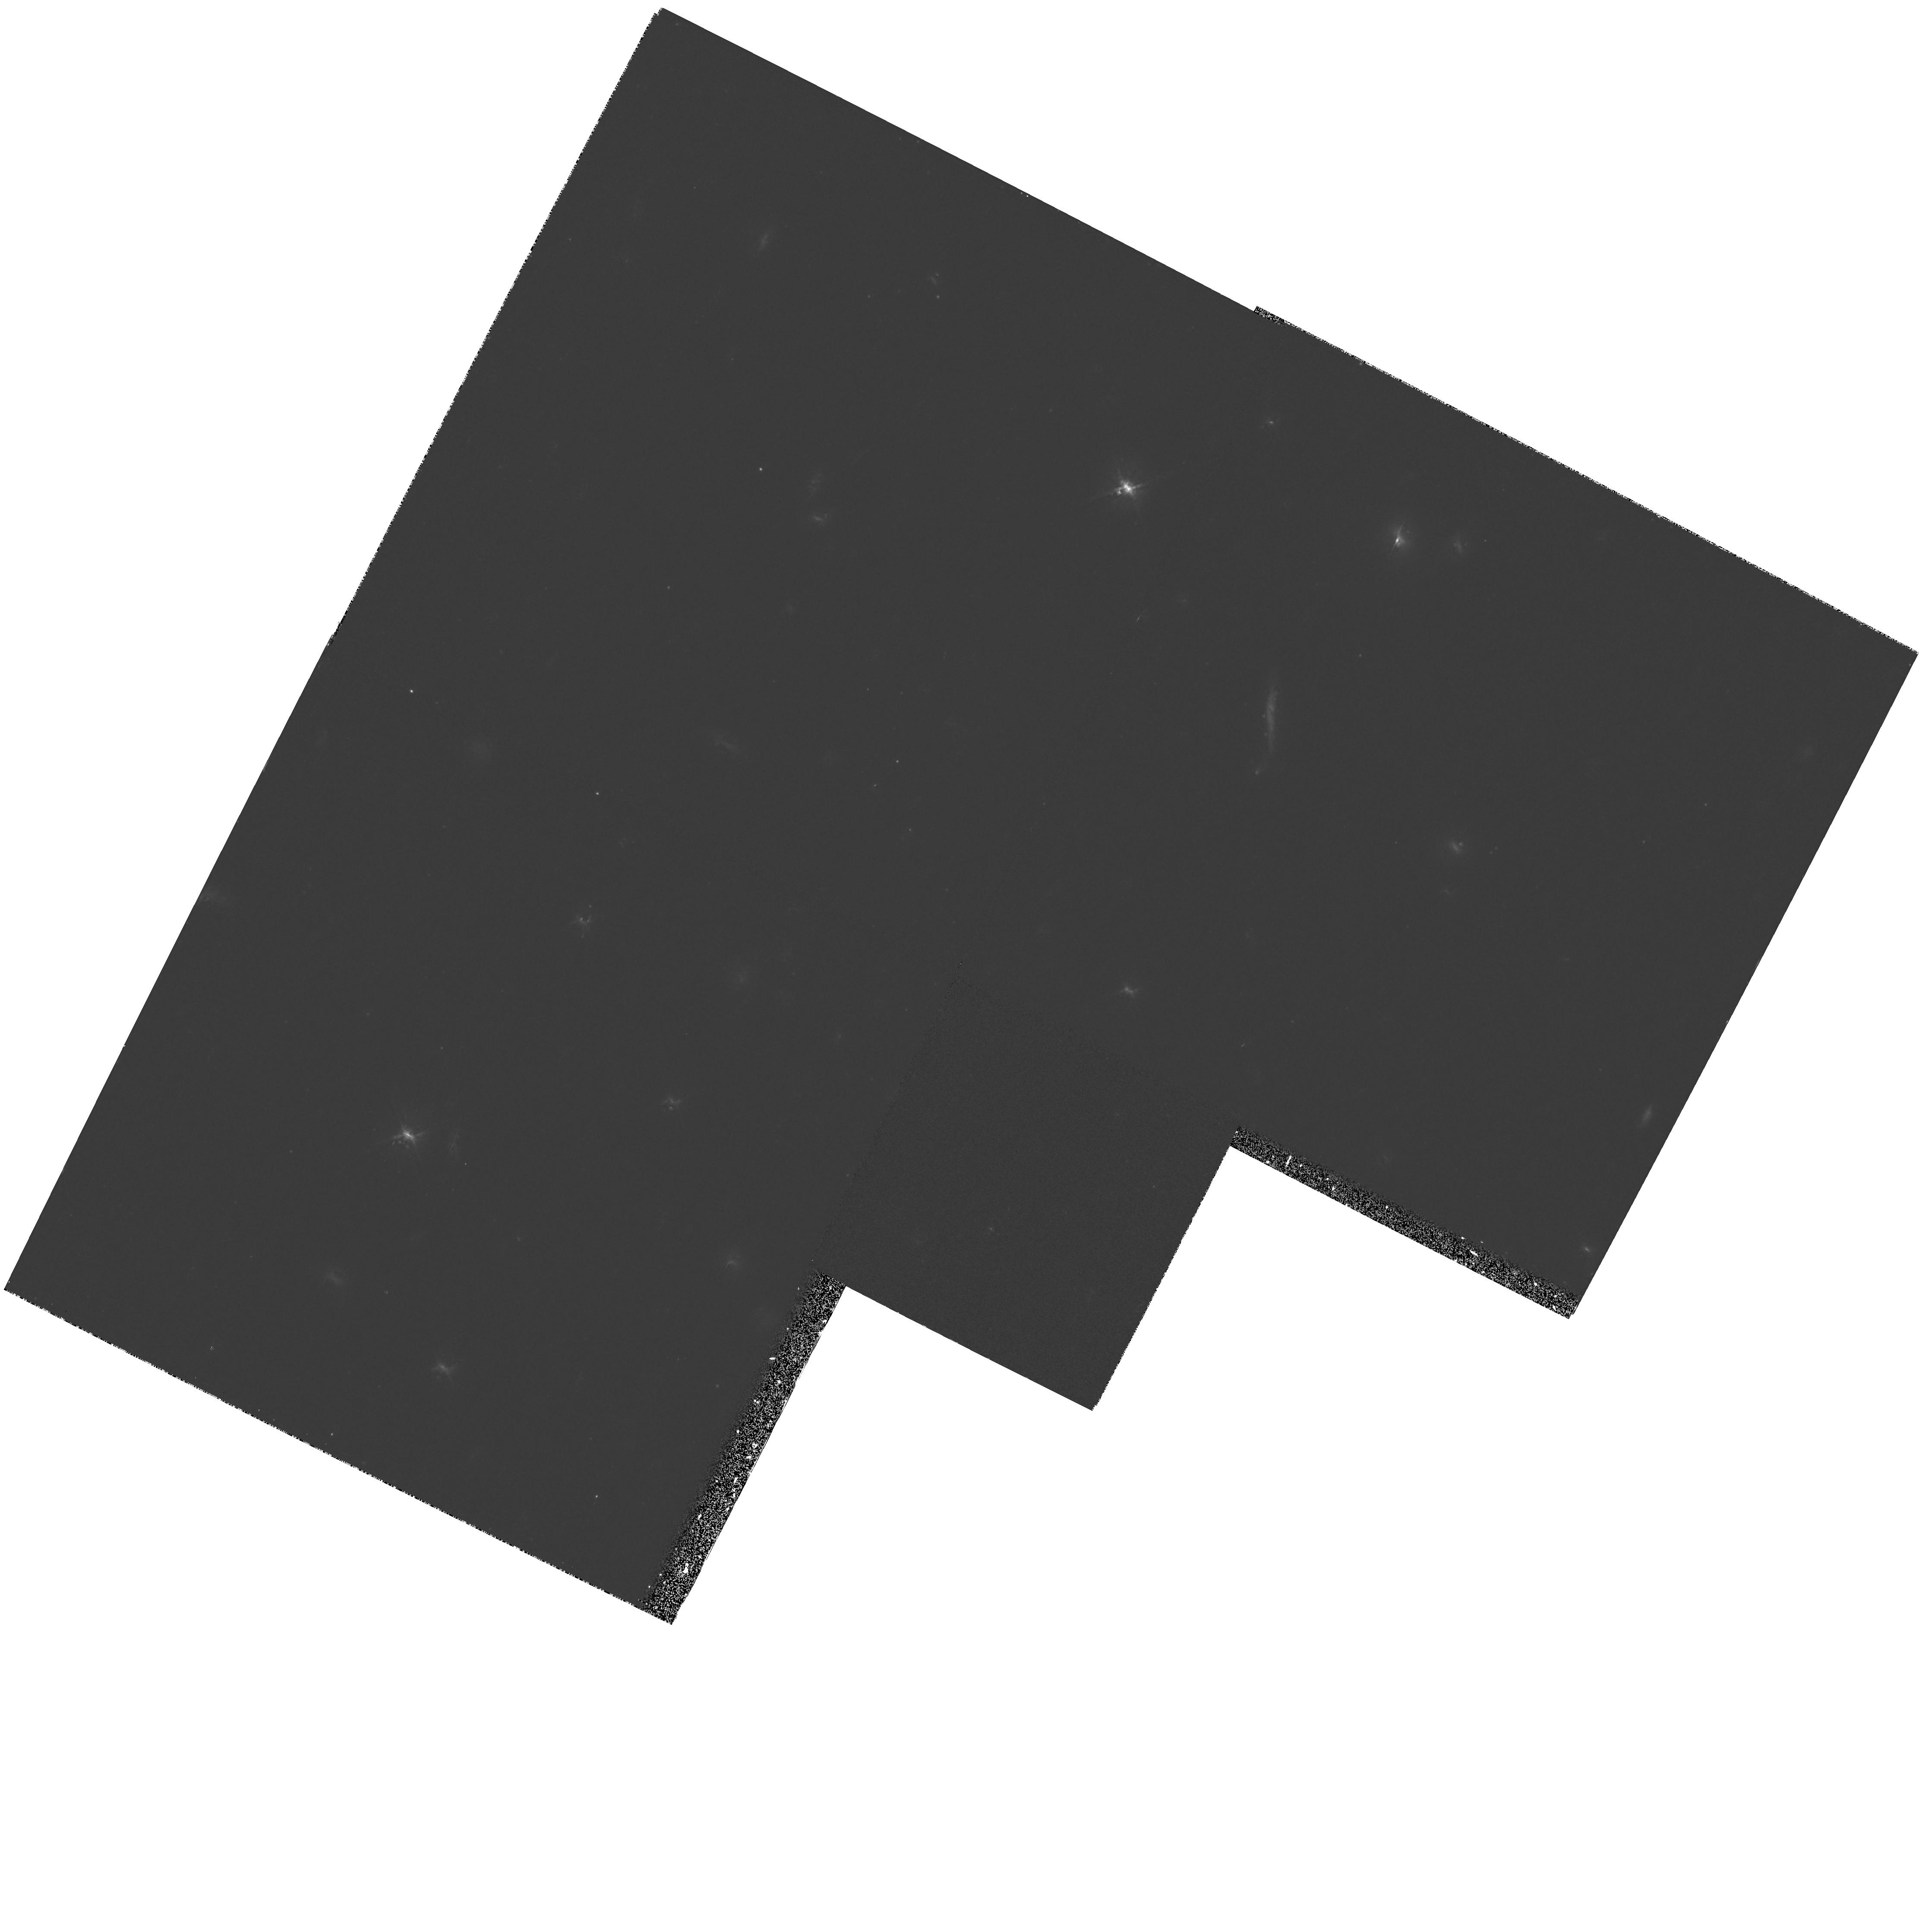
Target: 3C13. Instrument: WFPC2/PC. Filter: F814W. Exposure: 47 min. Observation ID: hst_6235_05_wfpc2_pc_f814w_u2ta05

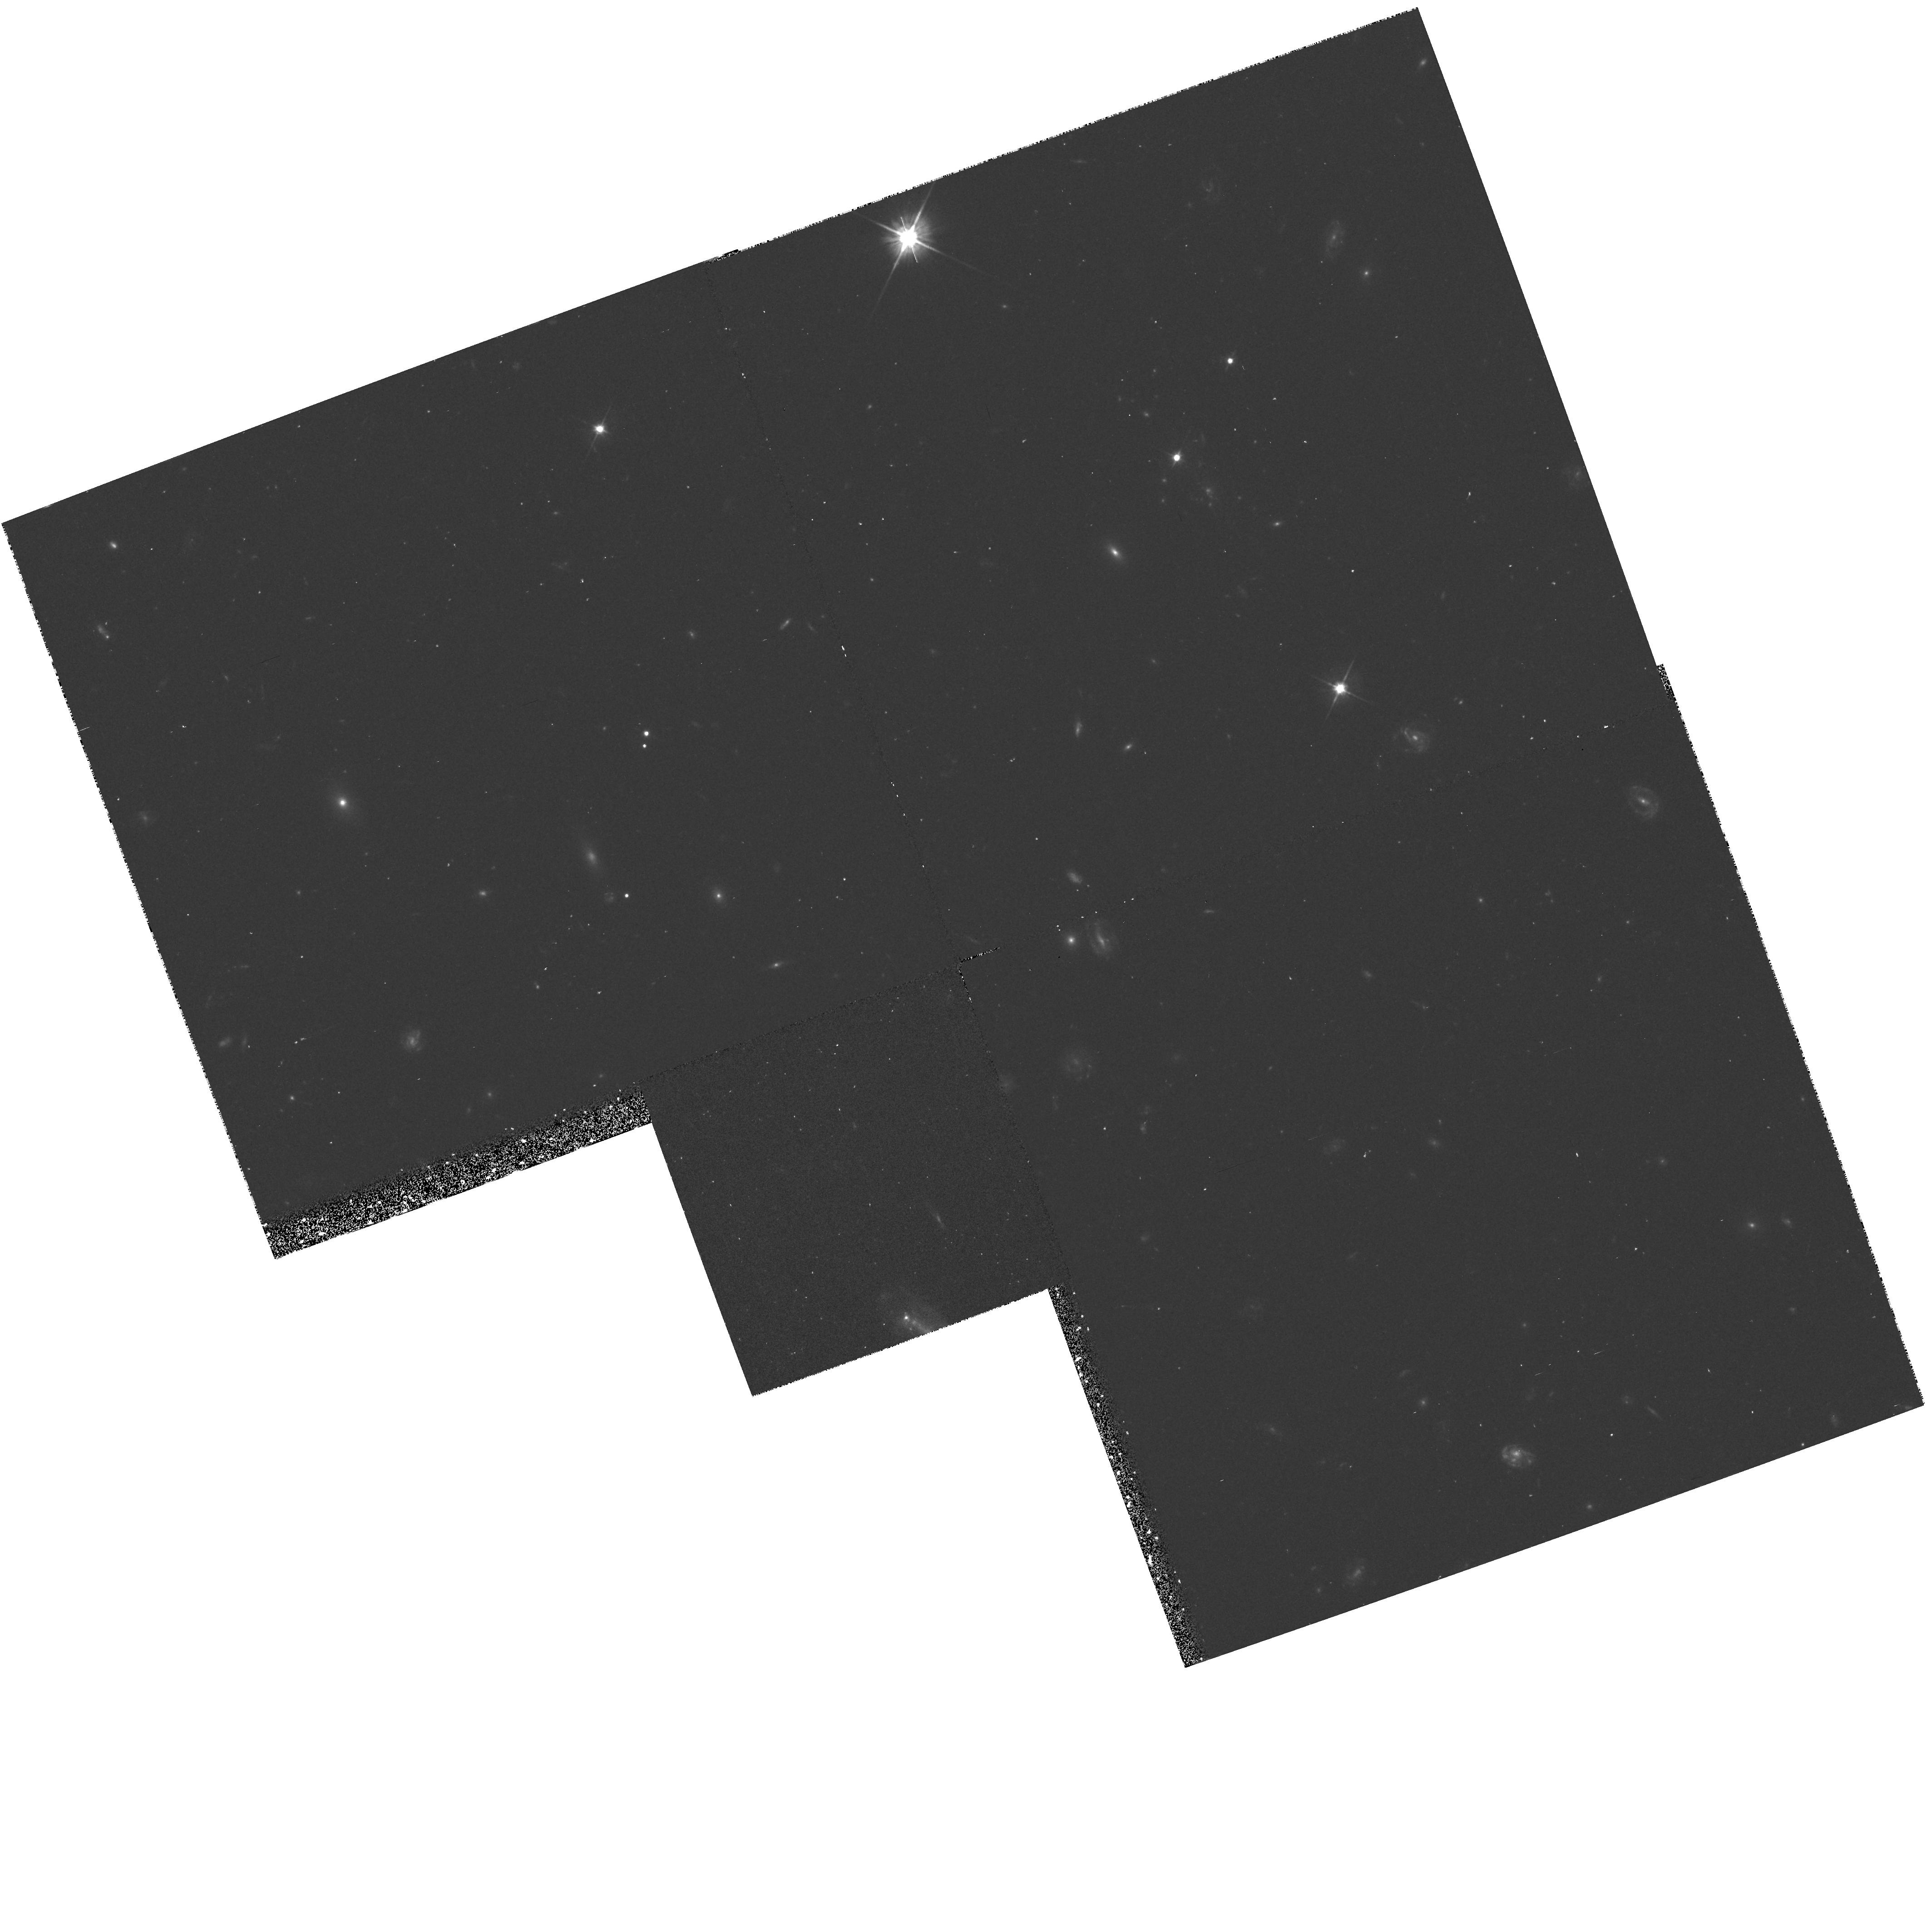
Target: 3C247. Instrument: WFPC2/PC. Filter: F555W. Exposure: 40 min. Observation ID: hst_6235_02_wfpc2_pc_f555w_u2ta02

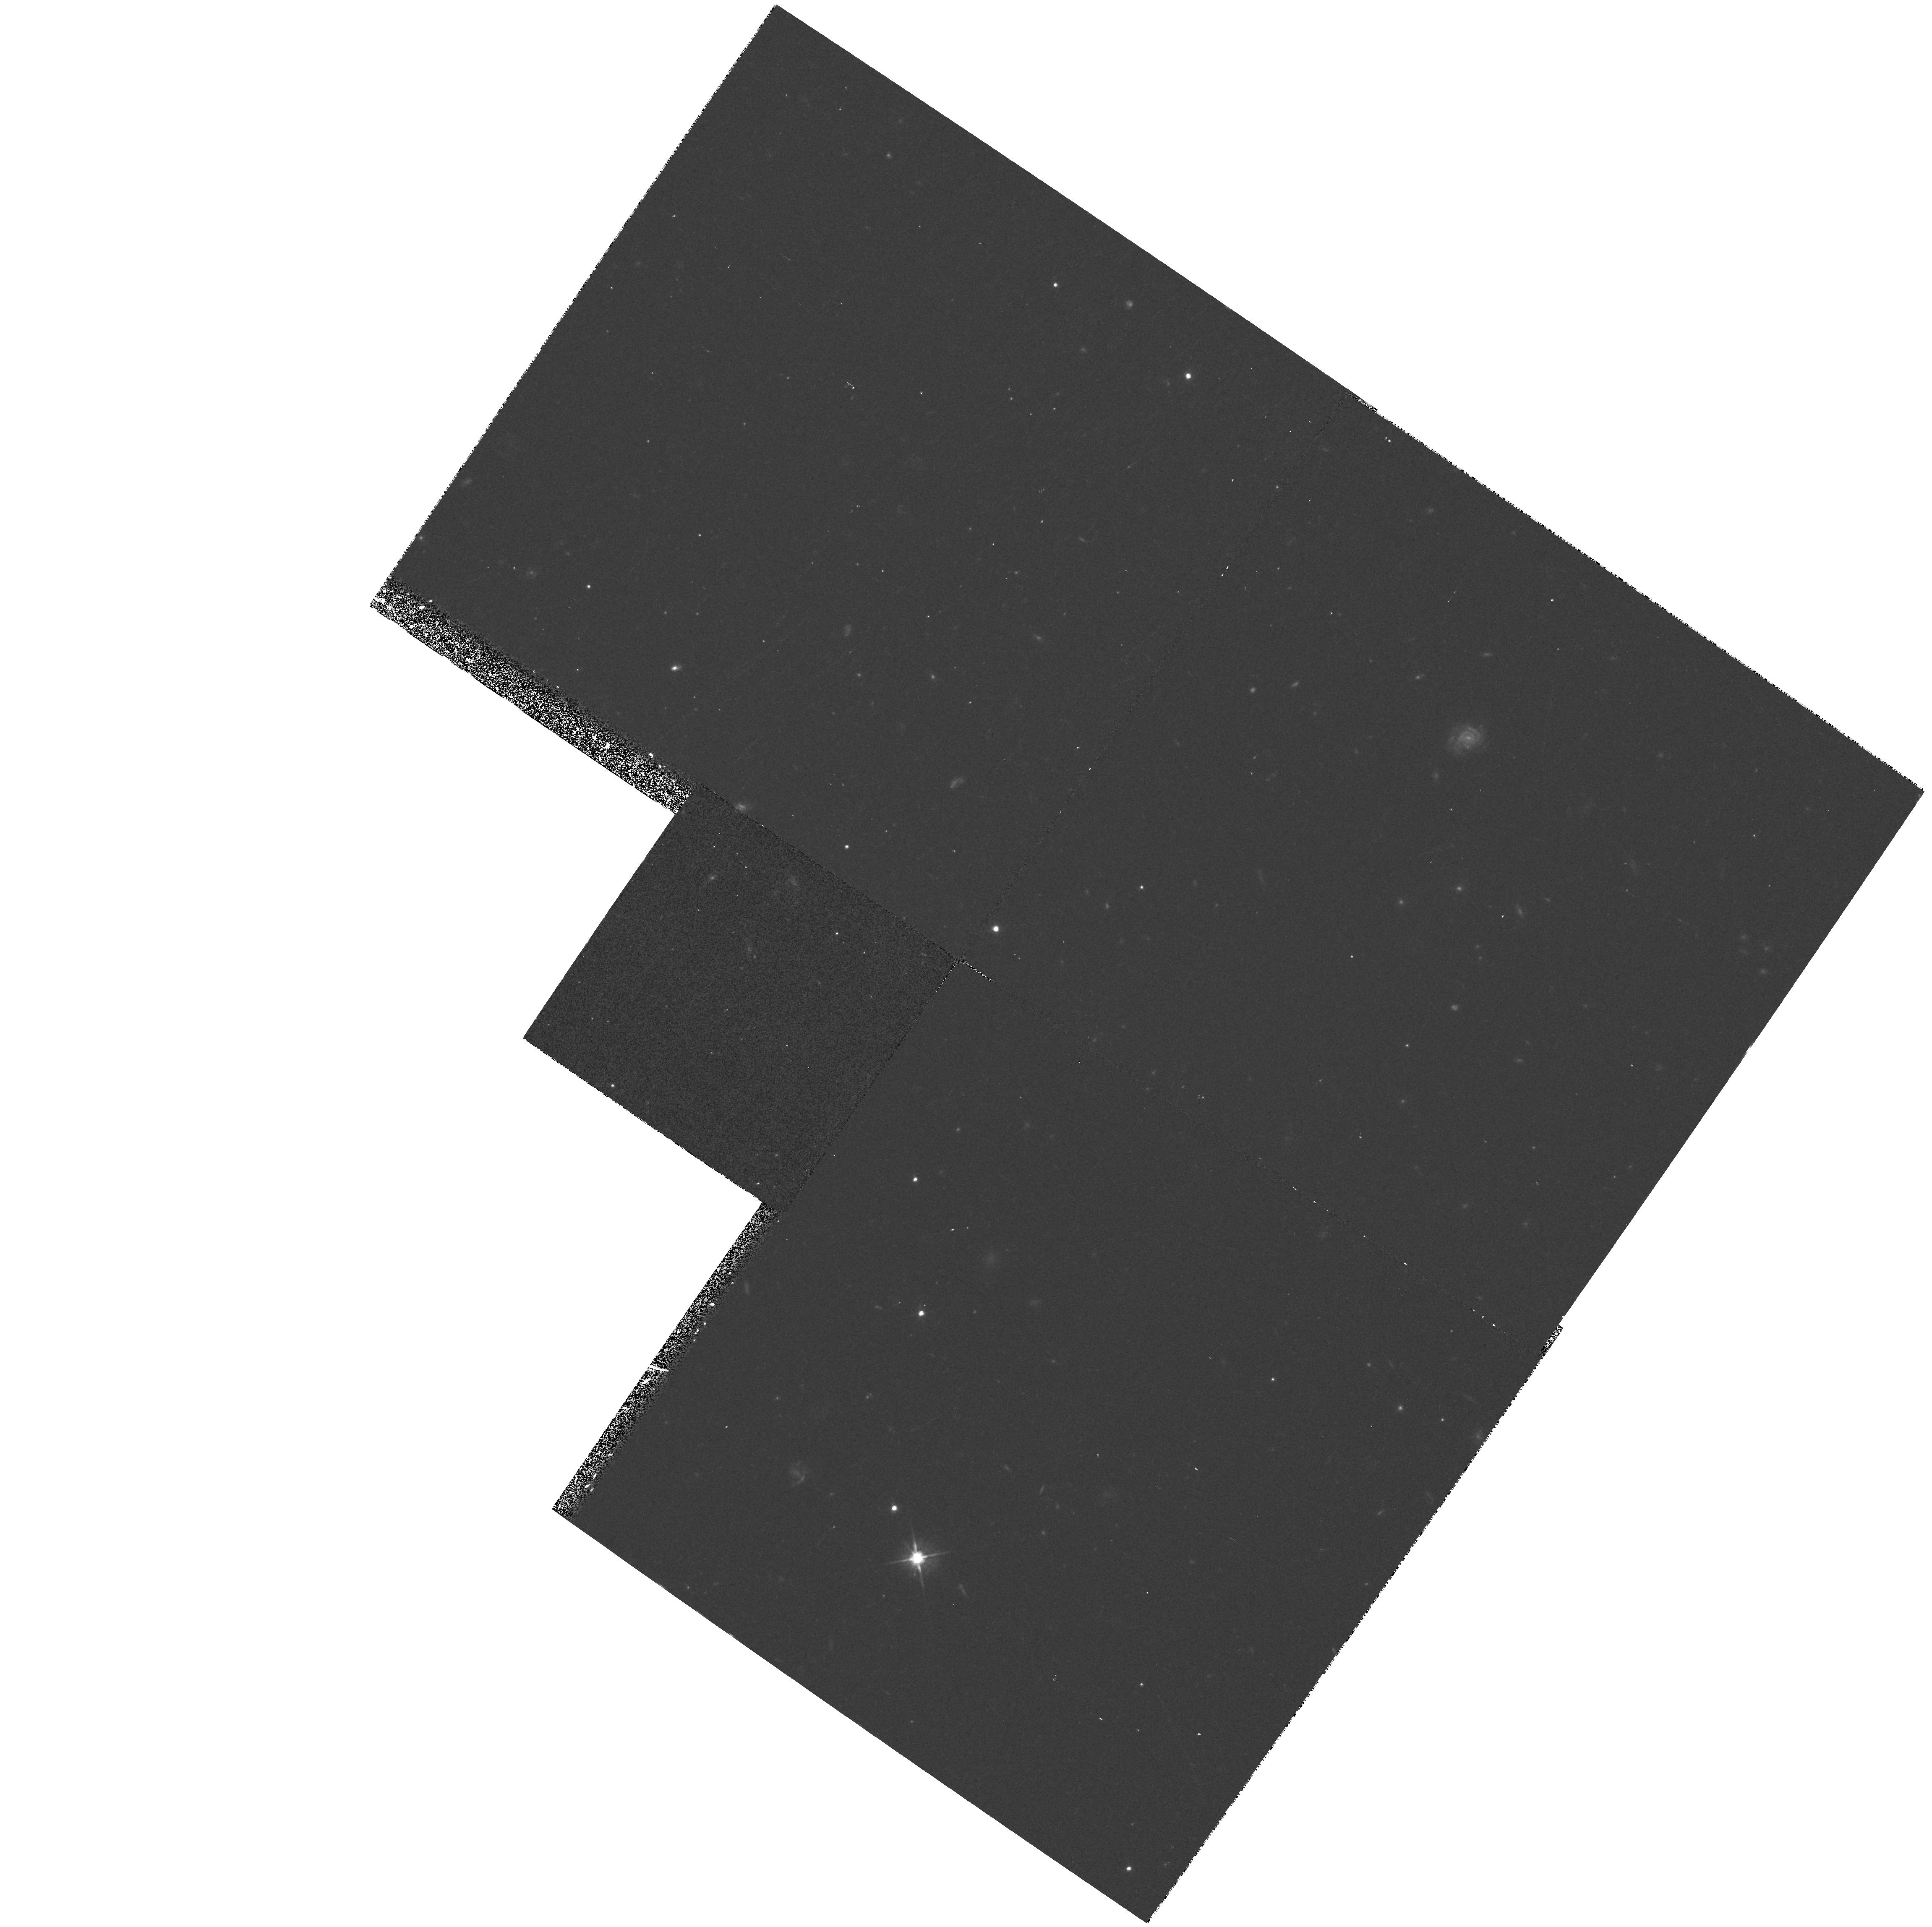
Target: 3C337. Instrument: WFPC2/PC. Filter: F555W. Exposure: 23 min. Observation ID: hst_6235_04_wfpc2_pc_f555w_u2ta04

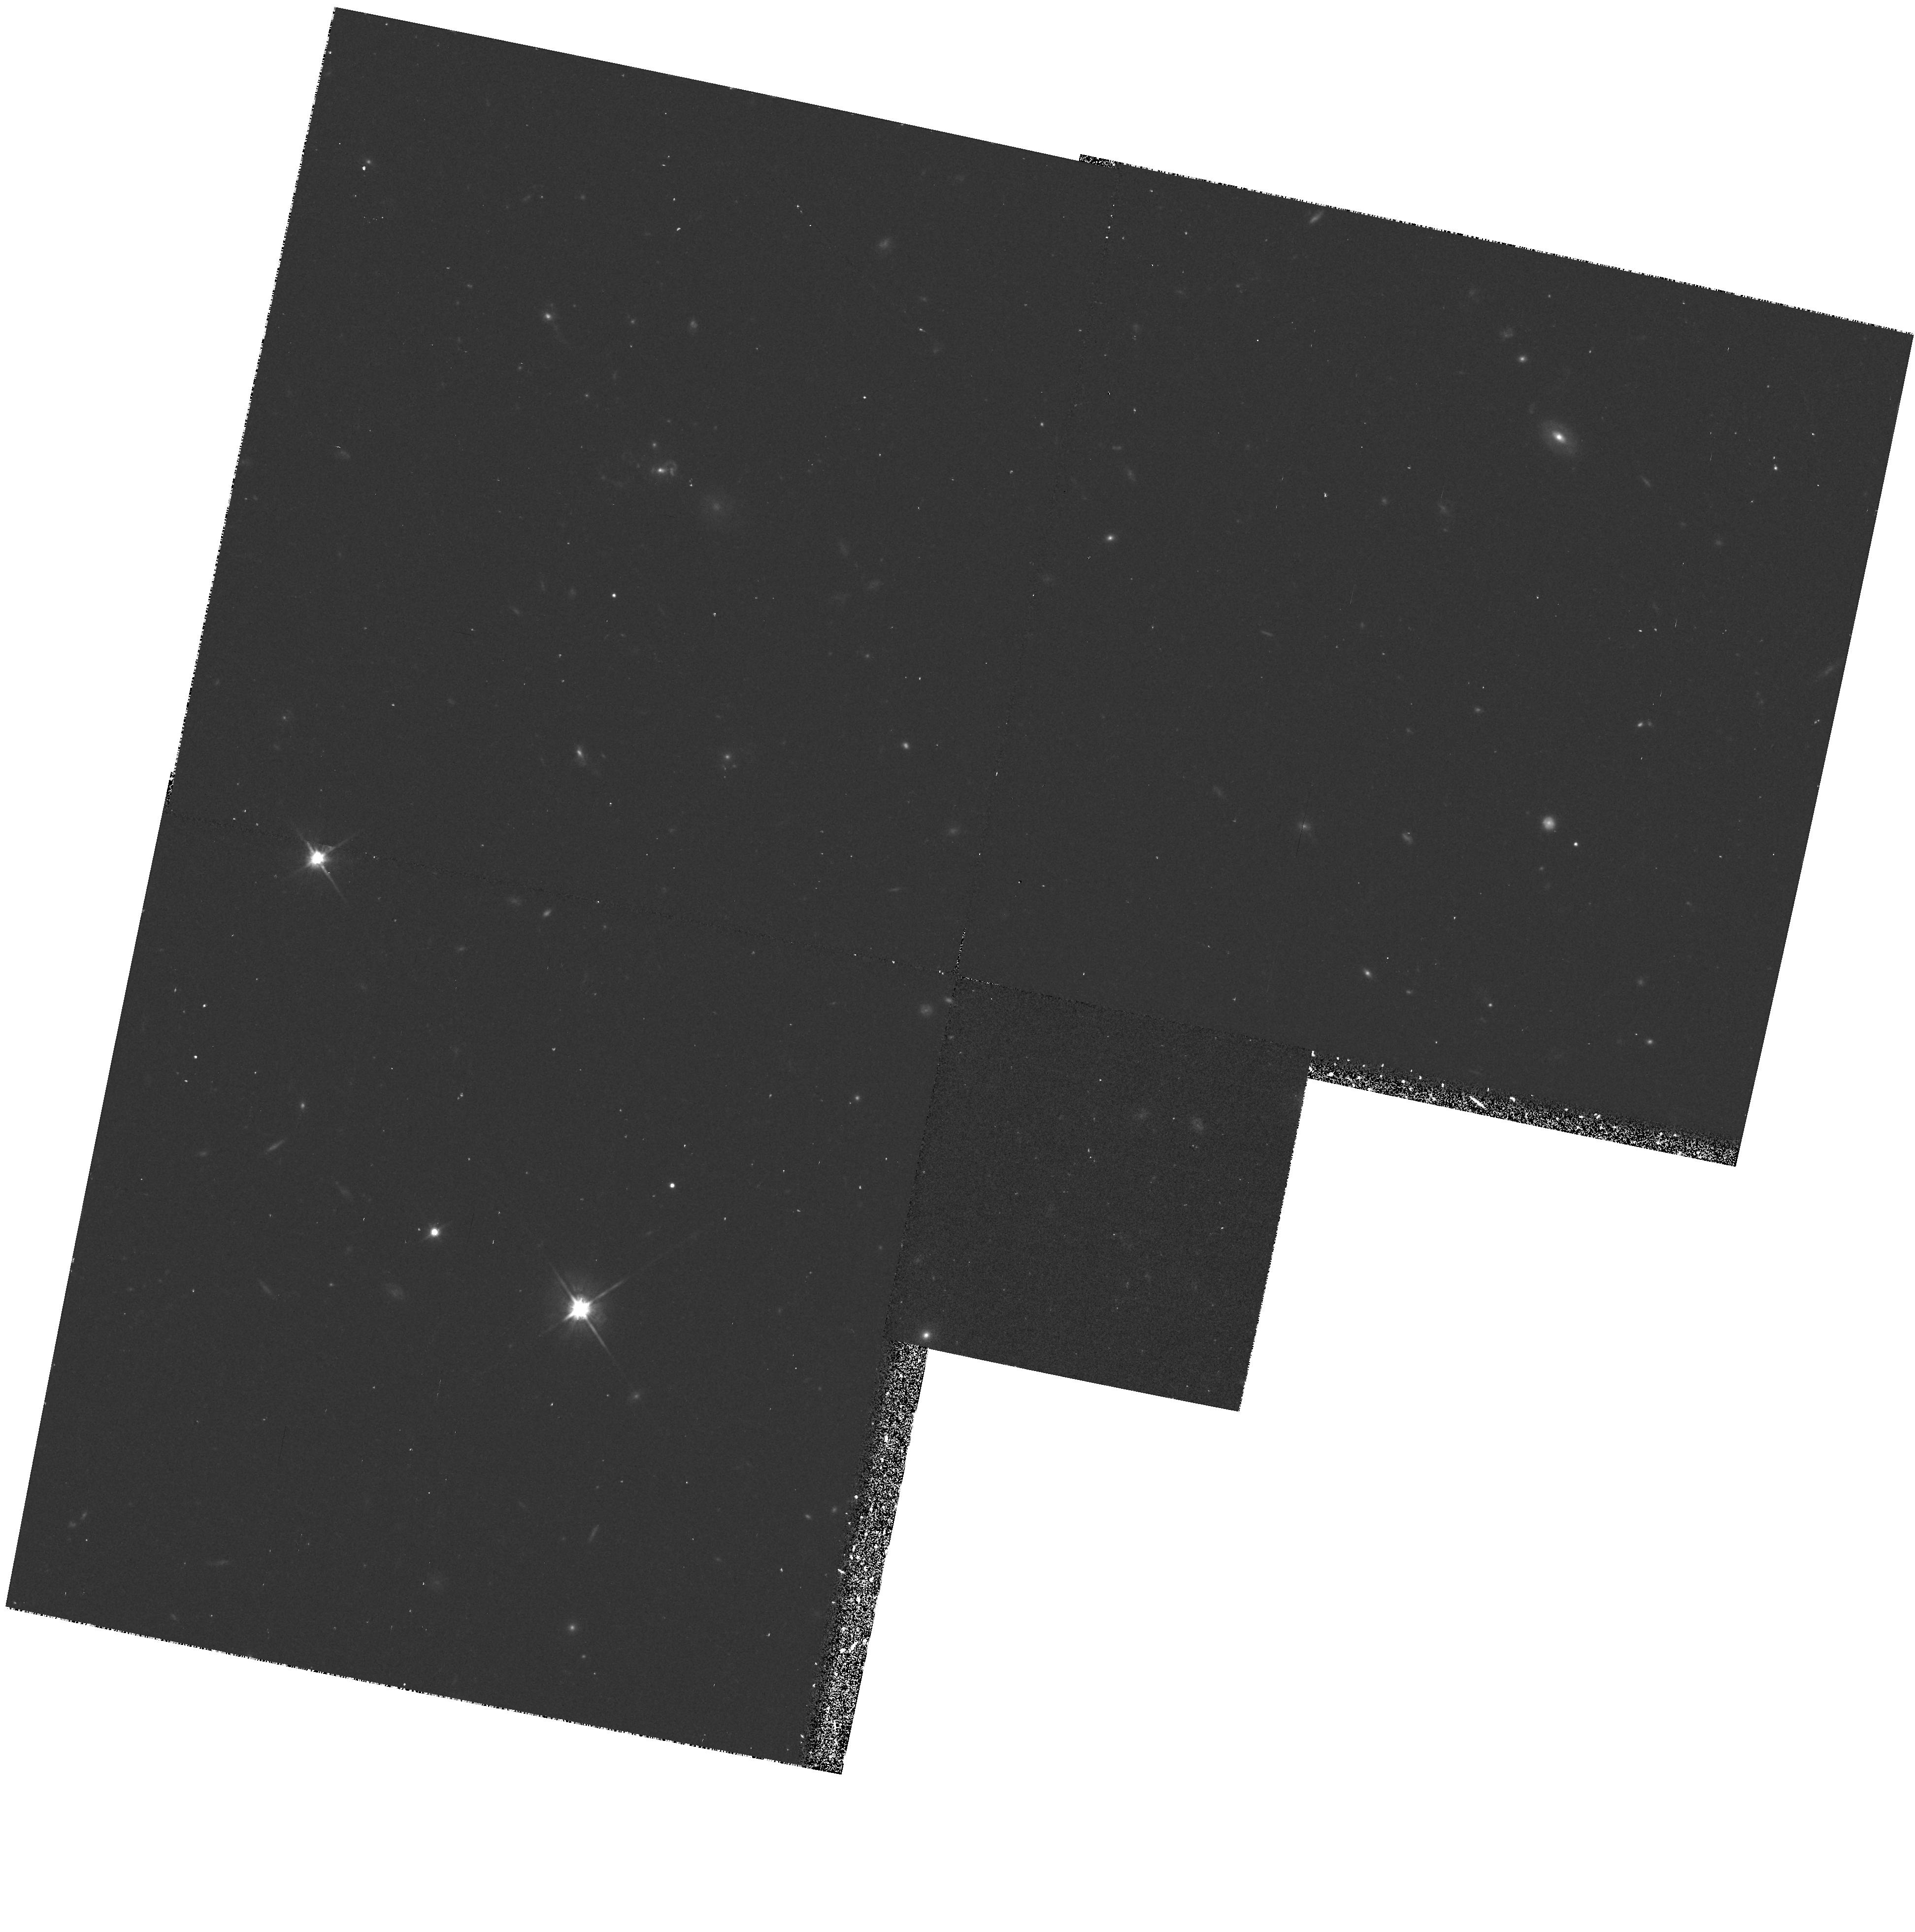
Target: 3C280. Instrument: WFPC2/PC. Filter: F814W. Exposure: 37 min. Observation ID: hst_6235_09_wfpc2_pc_f814w_u2ta09

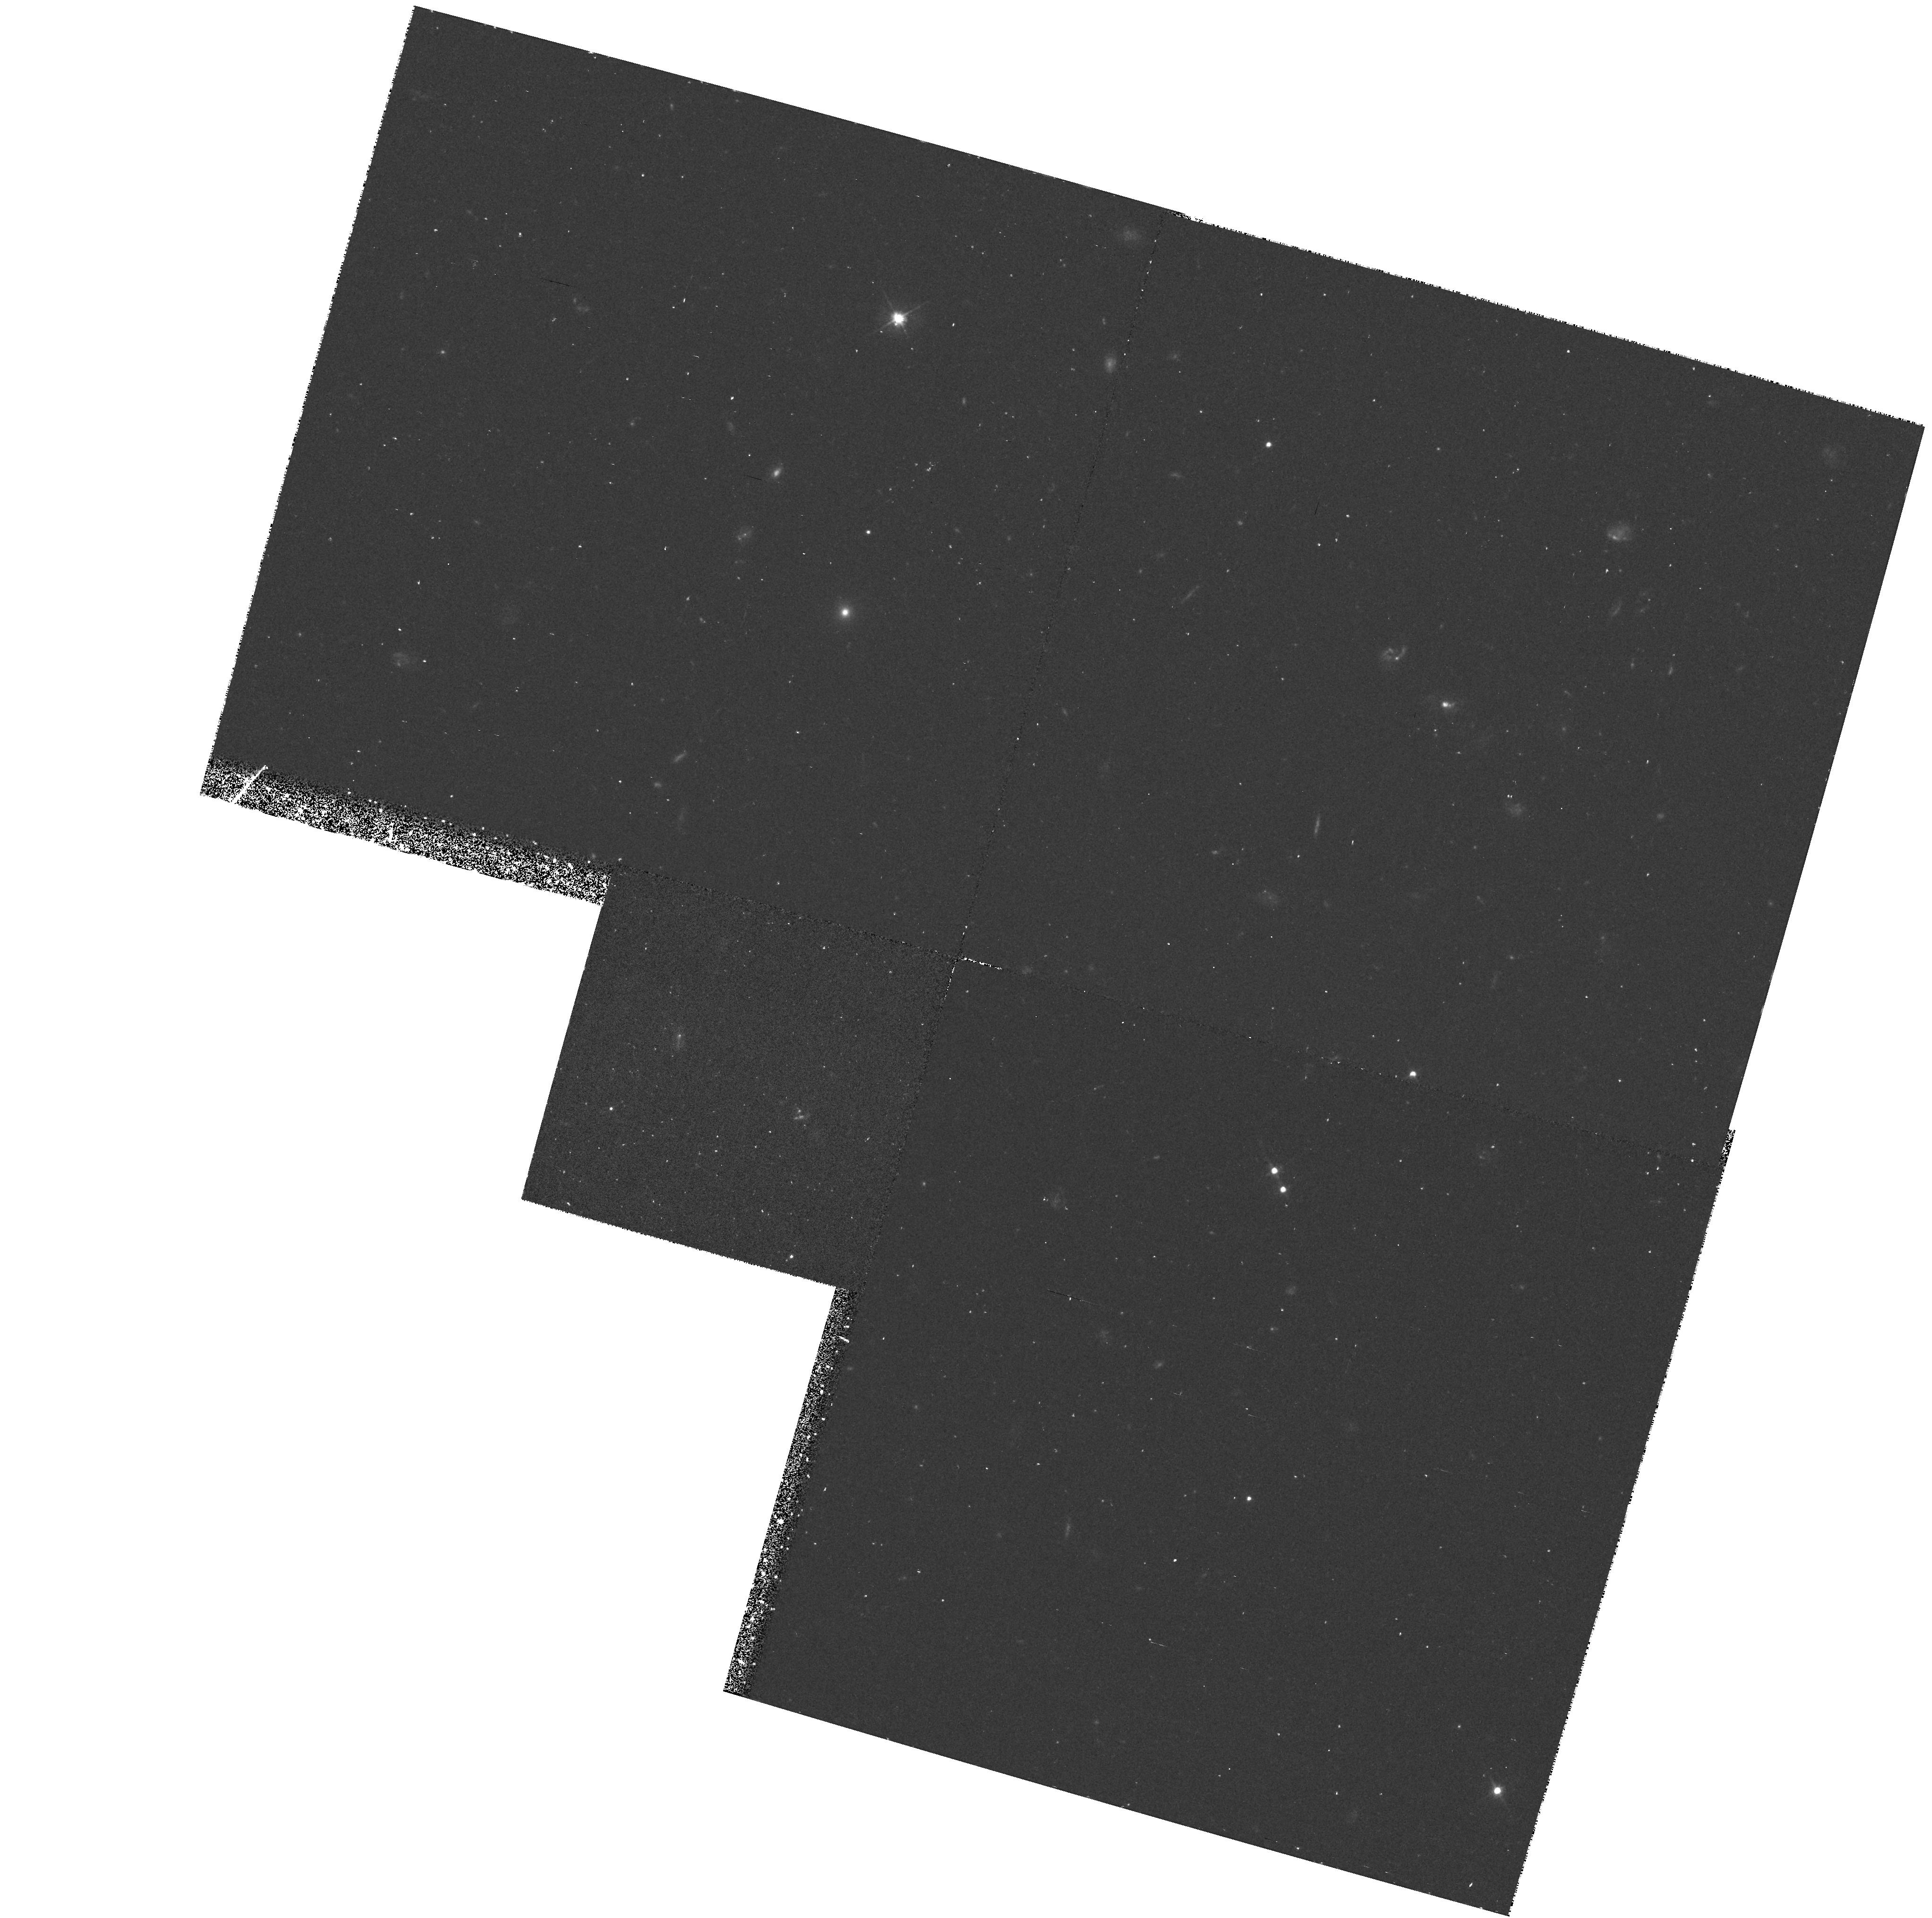
Target: 3C277.2. Instrument: WFPC2/PC. Filter: F555W. Exposure: 40 min. Observation ID: hst_6235_03_wfpc2_pc_f555w_u2ta03

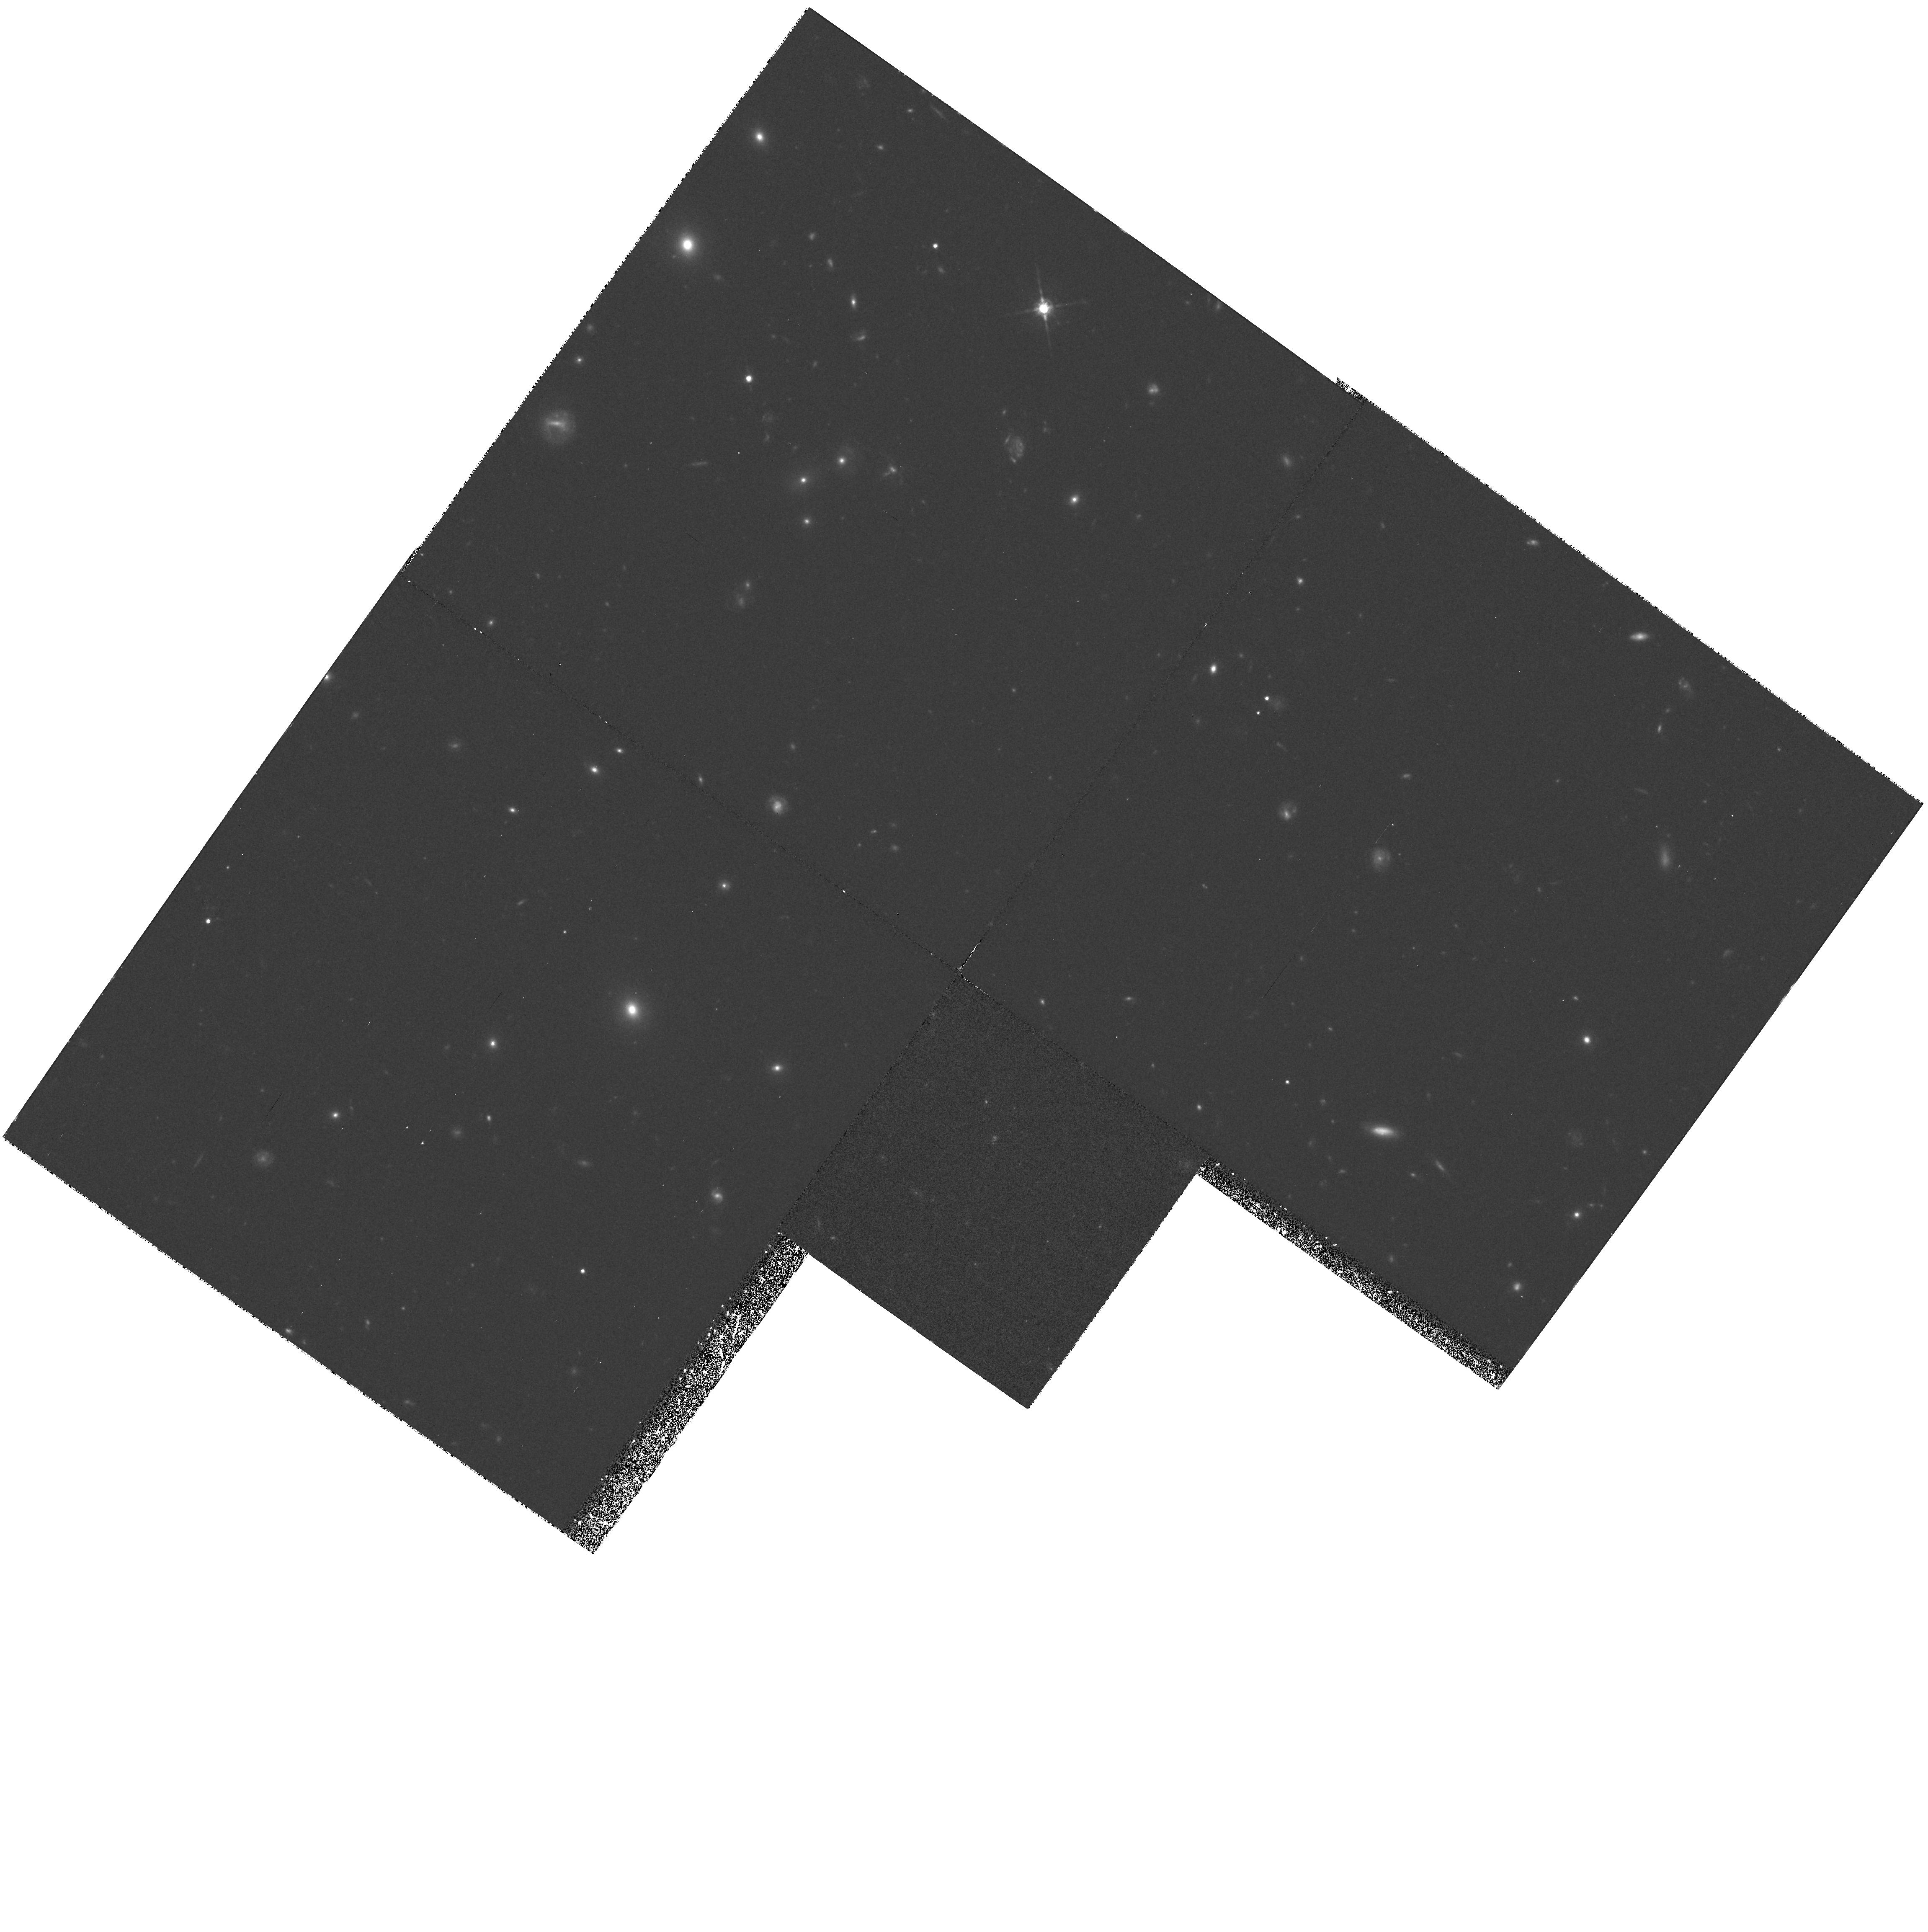
Target: 3C239. Instrument: WFPC2/PC. Filter: F814W. Exposure: 1.2 h. Observation ID: hst_6235_07_wfpc2_pc_f814w_u2ta07

High Resolution Imaging of Radio Galaxies at Redshifts z~1. (PI: Longair, Malcolm)

Radio galaxies represent the most extensively studied and best defined stellar systems at cosmological redshifts, and as such give unique insights into both the nature of star-formation in distant galaxies and the origin of the AGN activity. In the late 1980's it was discovered that many radio galaxies exhibit a significant blue and ultraviolet excess, which has a tendency to be elongated along the radio axis of the source. This alignment effect shows that active galactic nuclei have a very profound effect upon these young galaxies, and before any progress can be made in modelling the stellar systems inside these galaxies, it is crucial that the causes of this alignment are properly understood. Many theories have been proposed in an attempt to explain the effect, but none are entirely satisfactory. To investigate these issues a sample of 28 radio galaxies with redshifts 0.6 < z < 1.8 was defined. During cycle 4 images of 24 of these galaxies were taken using the HST. The current proposal concerns observations of the same type for the remaining four galaxies plus some additional observations of five of the original 24 galaxies to complement those already taken.